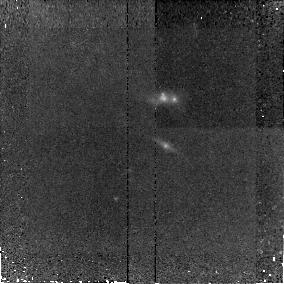
Target: SA13-516. Instrument: NICMOS/NIC2. Filter: F160W. Exposure: 38 min. Observation ID: n8s031010

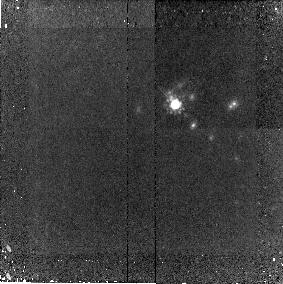
Target: CFRS14-13. Instrument: NICMOS/NIC2. Filter: F160W. Exposure: 38 min. Observation ID: n8s029010

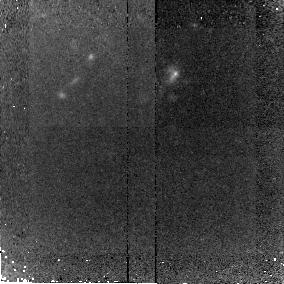
Target: LOCK3. Instrument: NICMOS/NIC2. Filter: F160W. Exposure: 38 min. Observation ID: n8s024010

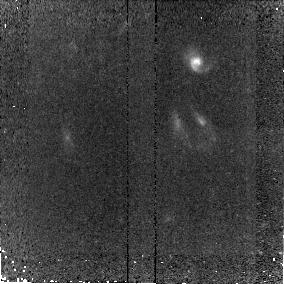
Target: ELAIS8. Instrument: NICMOS/NIC2. Filter: F160W. Exposure: 38 min. Observation ID: n8s012010

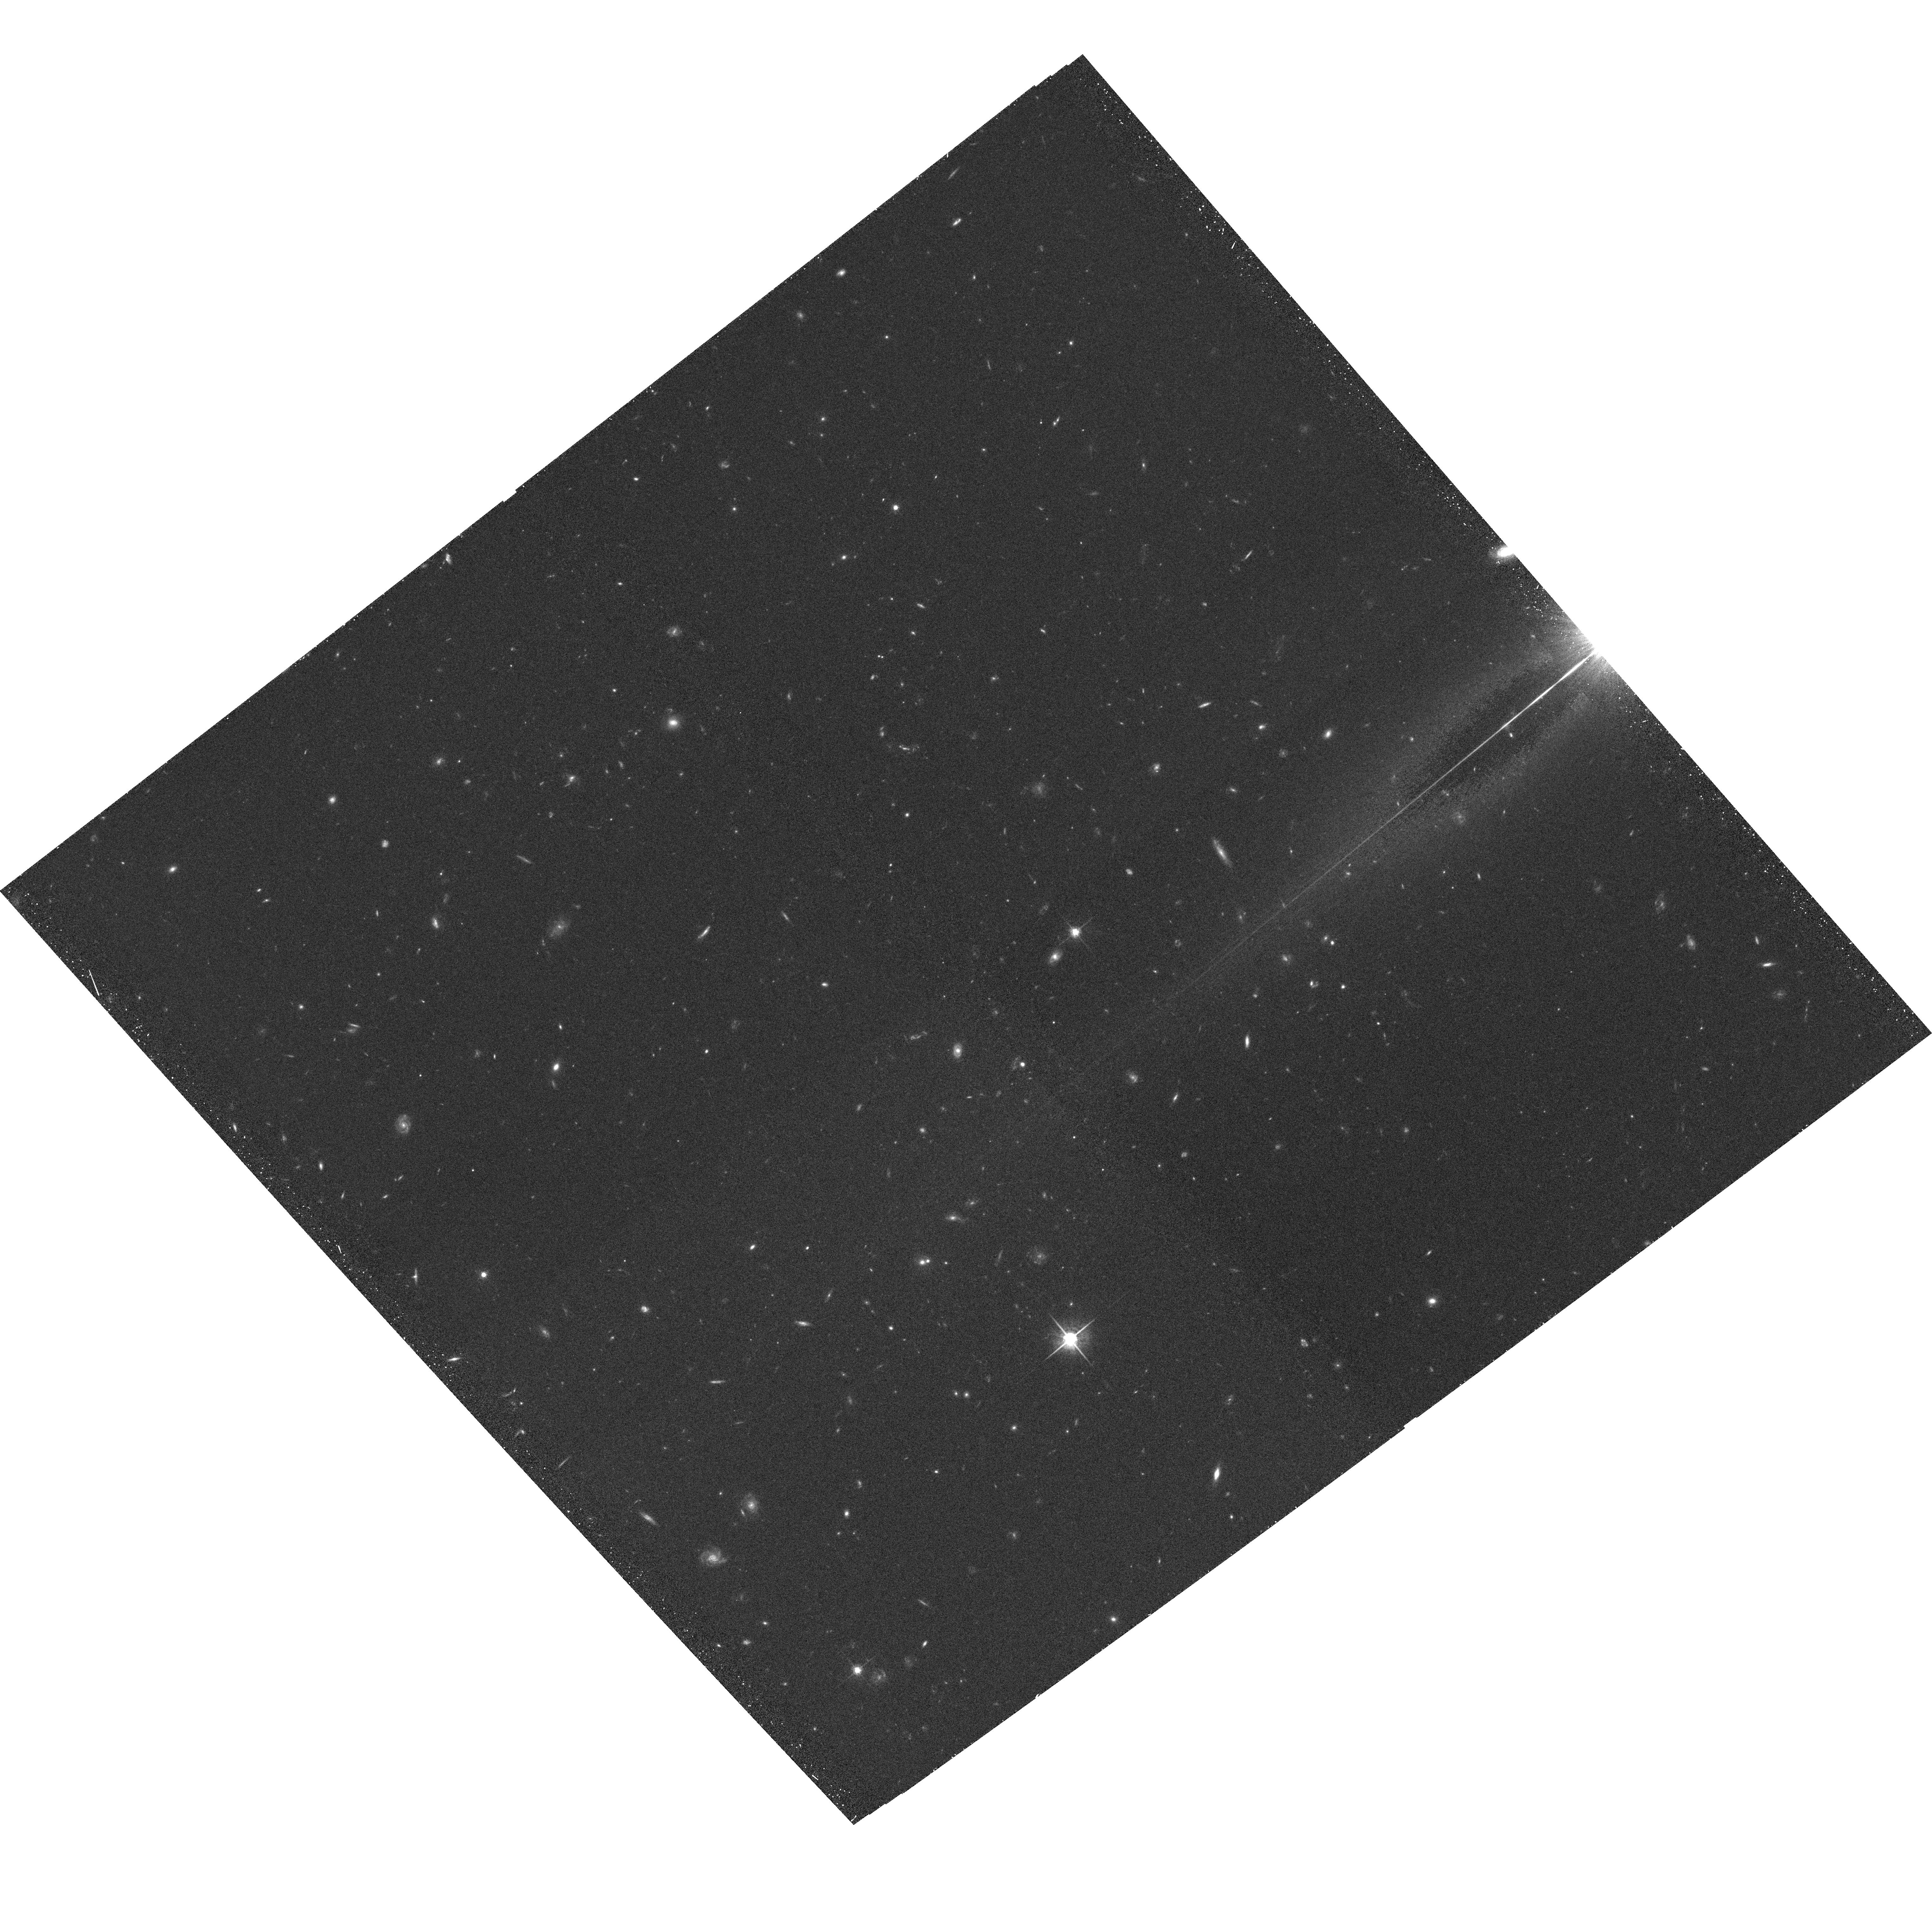
Target: LOCKACS1. Instrument: ACS/WFC. Filter: F775W. Exposure: 32 min. Observation ID: hst_9856_06_acs_wfc_f775w_j8s006

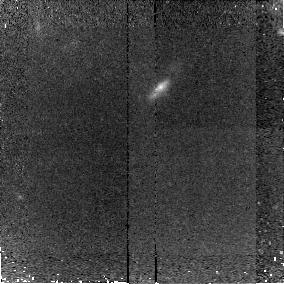
Target: HDF153. Instrument: NICMOS/NIC2. Filter: F160W. Exposure: 38 min. Observation ID: n8s018010

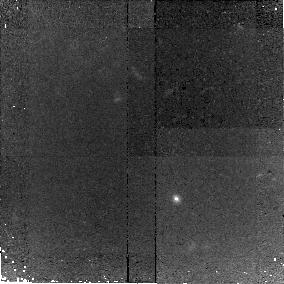
Target: HDF92. Instrument: NICMOS/NIC2. Filter: F160W. Exposure: 38 min. Observation ID: n8s016010

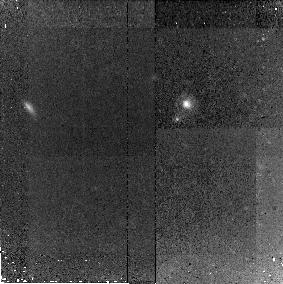
Target: CFRS03-15. Instrument: NICMOS/NIC2. Filter: F160W. Exposure: 38 min. Observation ID: n8s030010

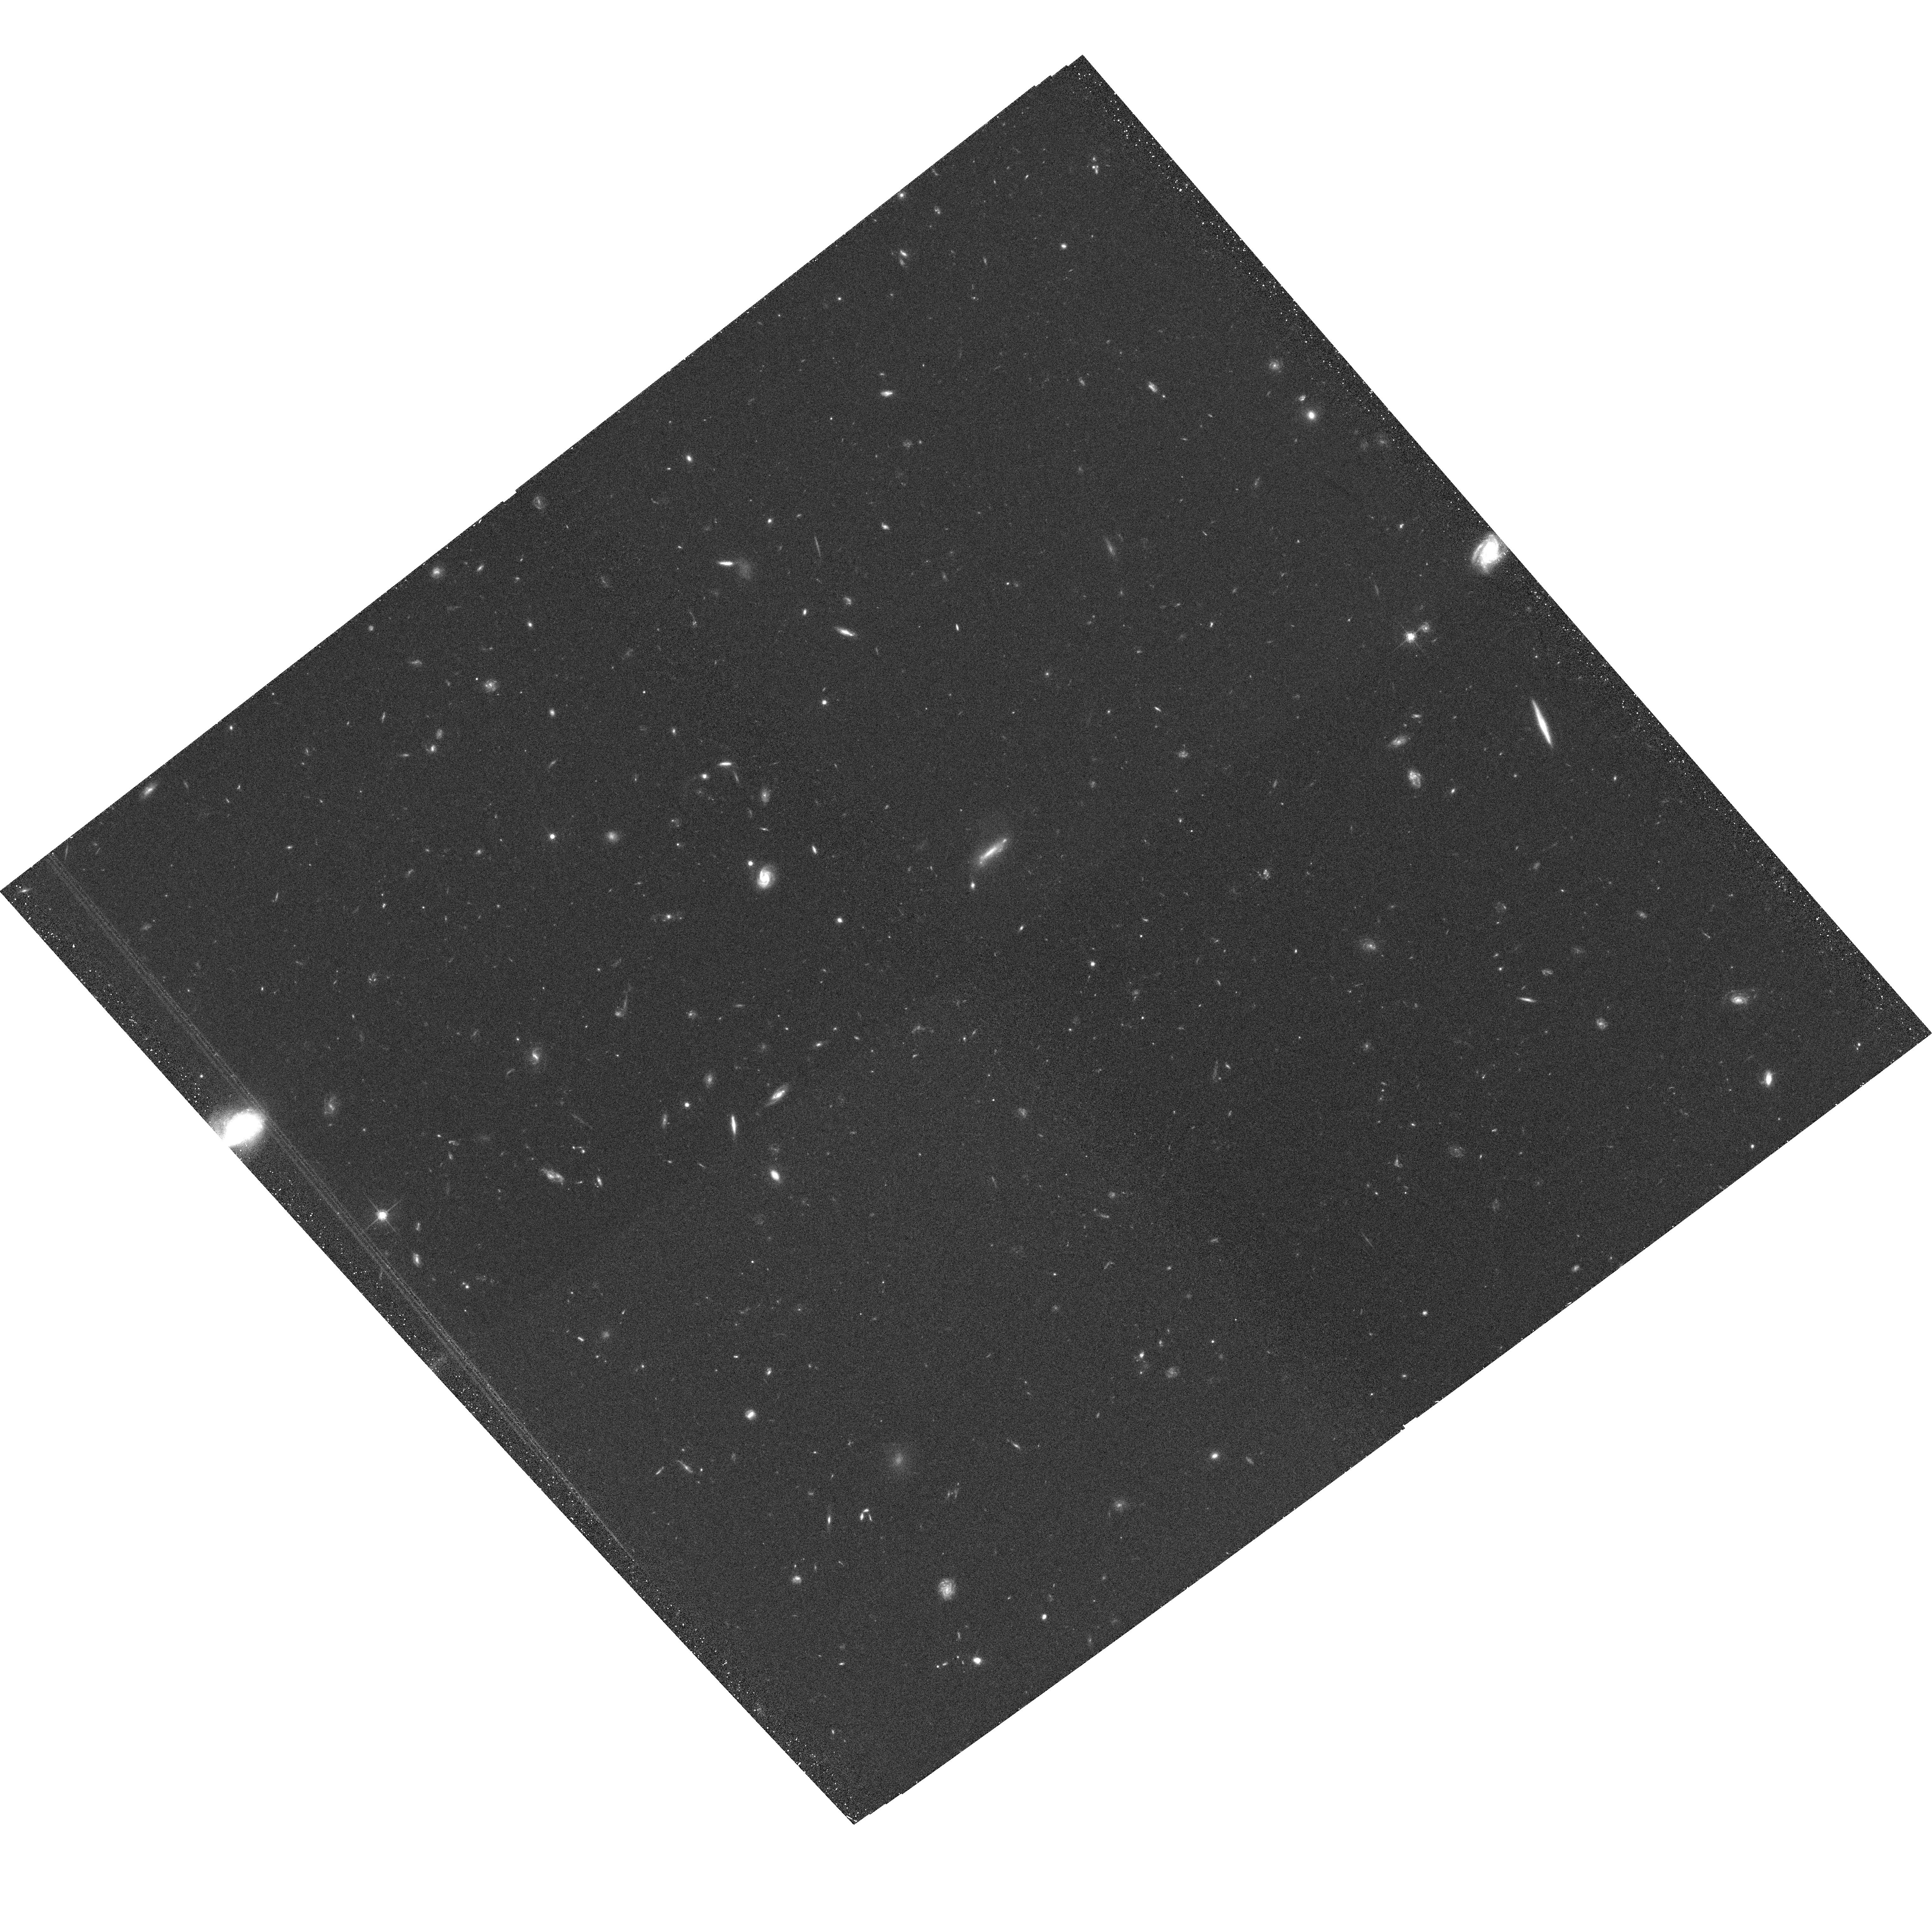
Target: LOCKACS3. Instrument: ACS/WFC. Filter: F775W. Exposure: 32 min. Observation ID: hst_9856_b6_acs_wfc_f775w_j8s0b6

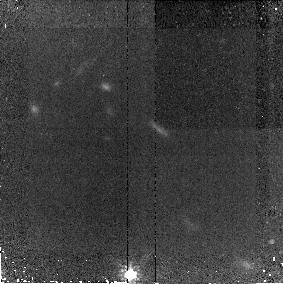
Target: LOCK2. Instrument: NICMOS/NIC2. Filter: F160W. Exposure: 38 min. Observation ID: n8s023010

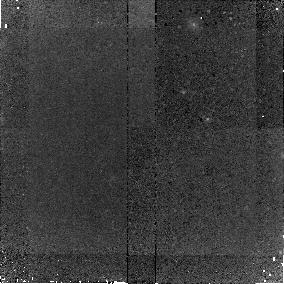
Target: HDF127. Instrument: NICMOS/NIC2. Filter: F160W. Exposure: 38 min. Observation ID: n8s014010

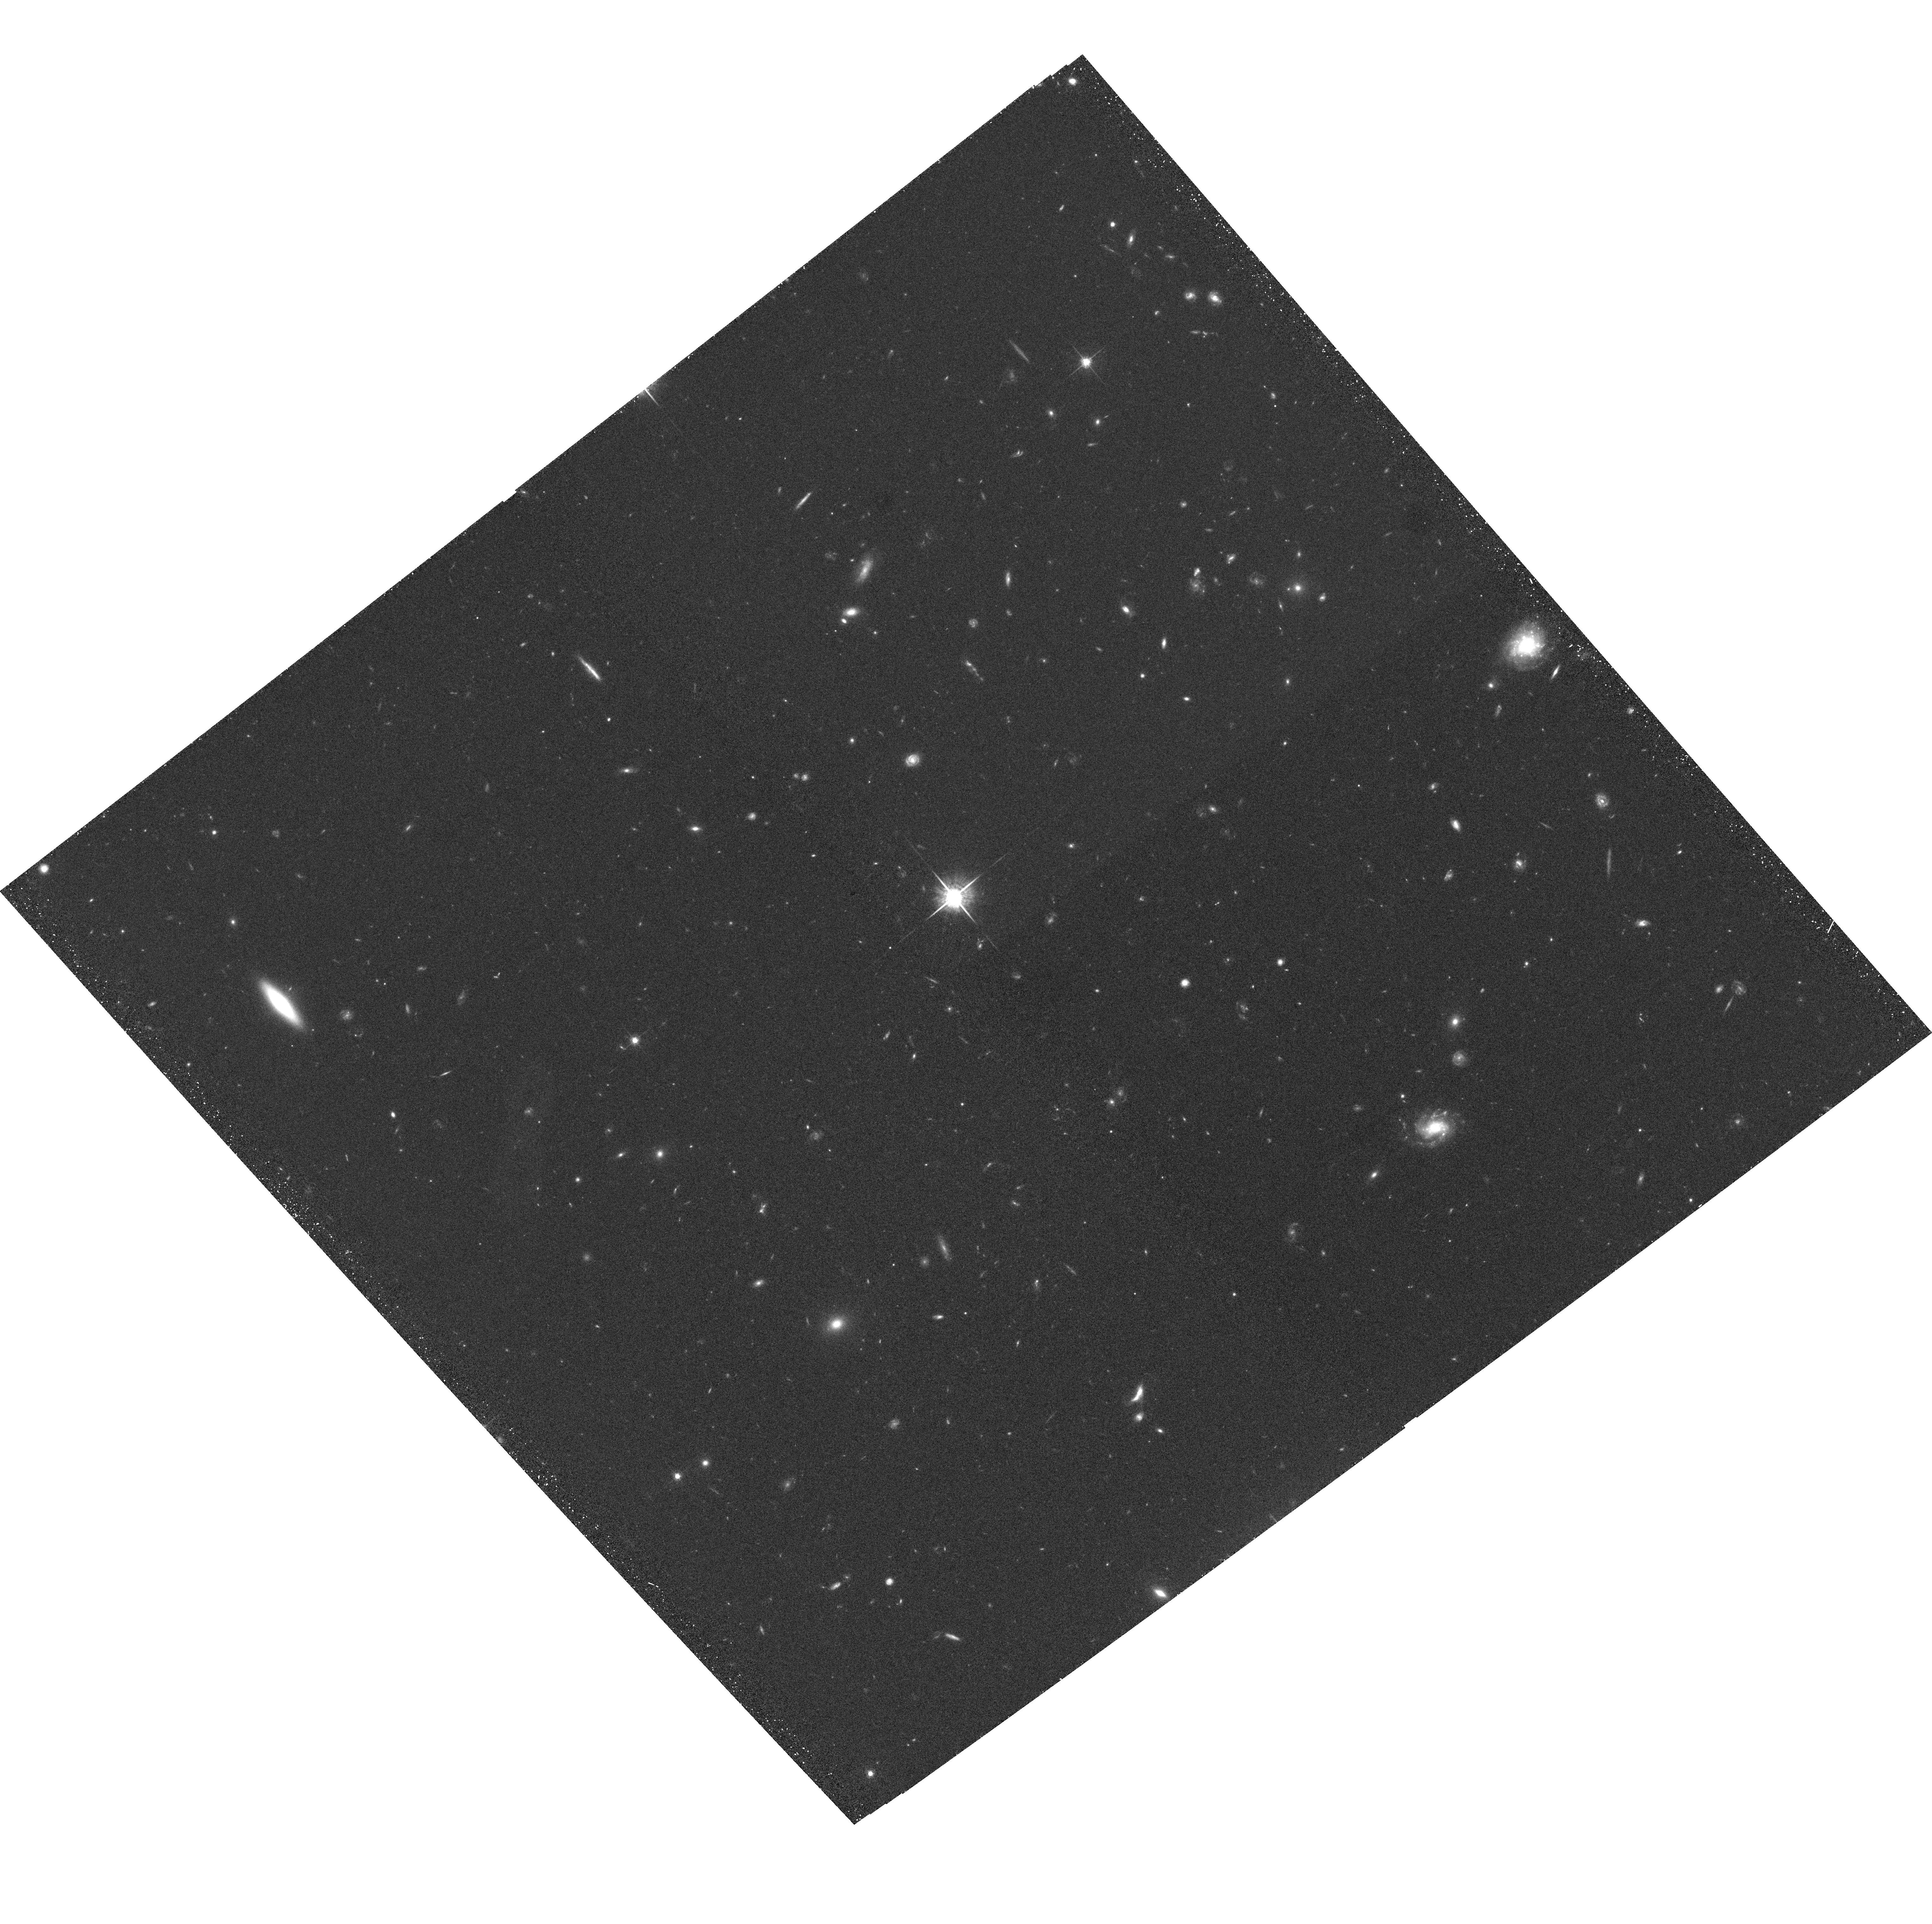
Target: LOCKACS2. Instrument: ACS/WFC. Filter: F775W. Exposure: 32 min. Observation ID: hst_9856_a6_acs_wfc_f775w_j8s0a6

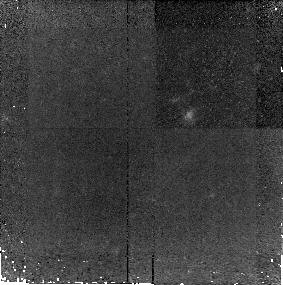
Target: ELAIS7. Instrument: NICMOS/NIC2. Filter: F160W. Exposure: 38 min. Observation ID: n8s011010

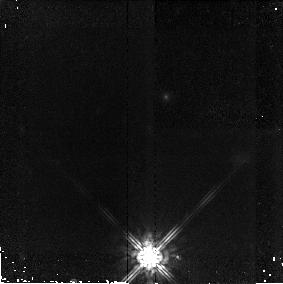
Target: ELAIS1. Instrument: NICMOS/NIC2. Filter: F160W. Exposure: 38 min. Observation ID: n8s007010

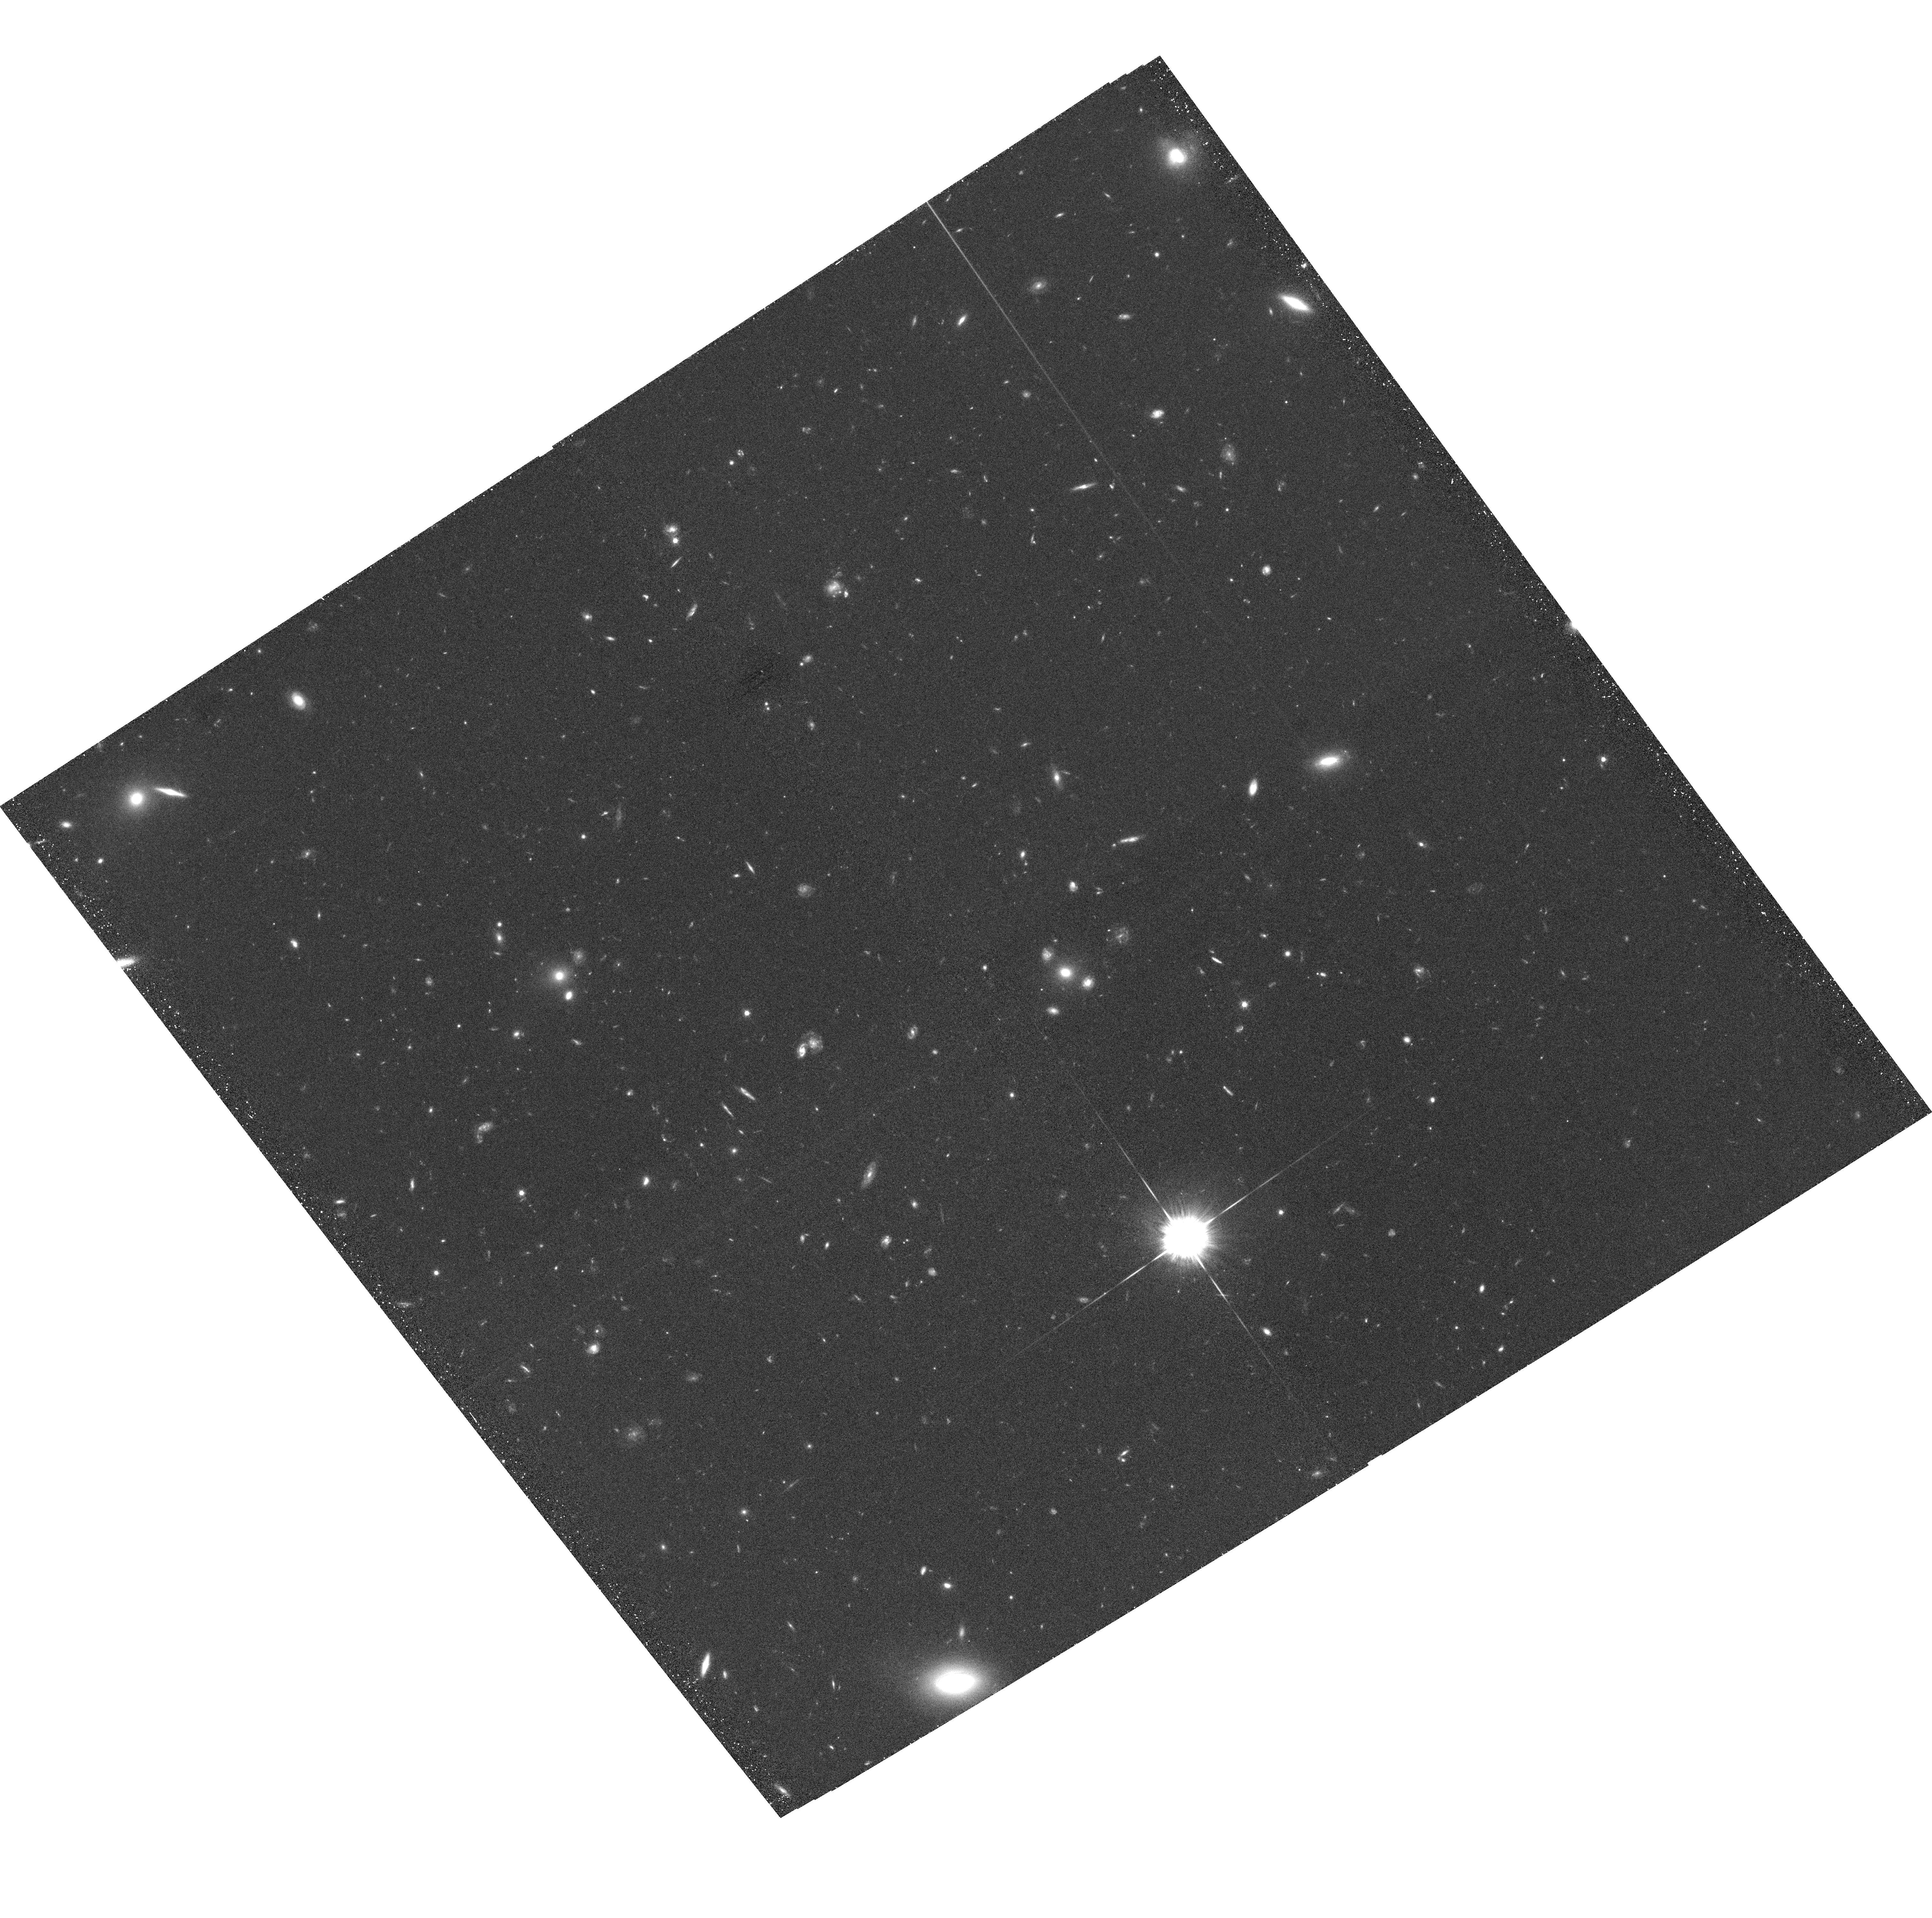
Target: SA13ACS2. Instrument: ACS/WFC. Filter: F775W. Exposure: 34 min. Observation ID: hst_9856_05_acs_wfc_f775w_j8s005

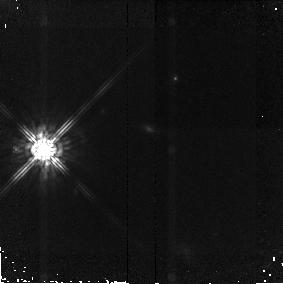
Target: HDF161. Instrument: NICMOS/NIC2. Filter: F160W. Exposure: 38 min. Observation ID: n8s019010

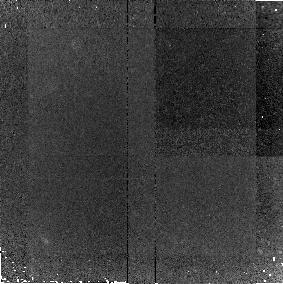
Target: HDF132. Instrument: NICMOS/NIC2. Filter: F160W. Exposure: 38 min. Observation ID: n8s015010

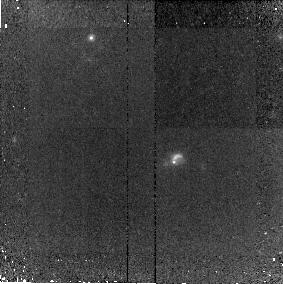
Target: ELAIS4. Instrument: NICMOS/NIC2. Filter: F160W. Exposure: 38 min. Observation ID: n8s010010

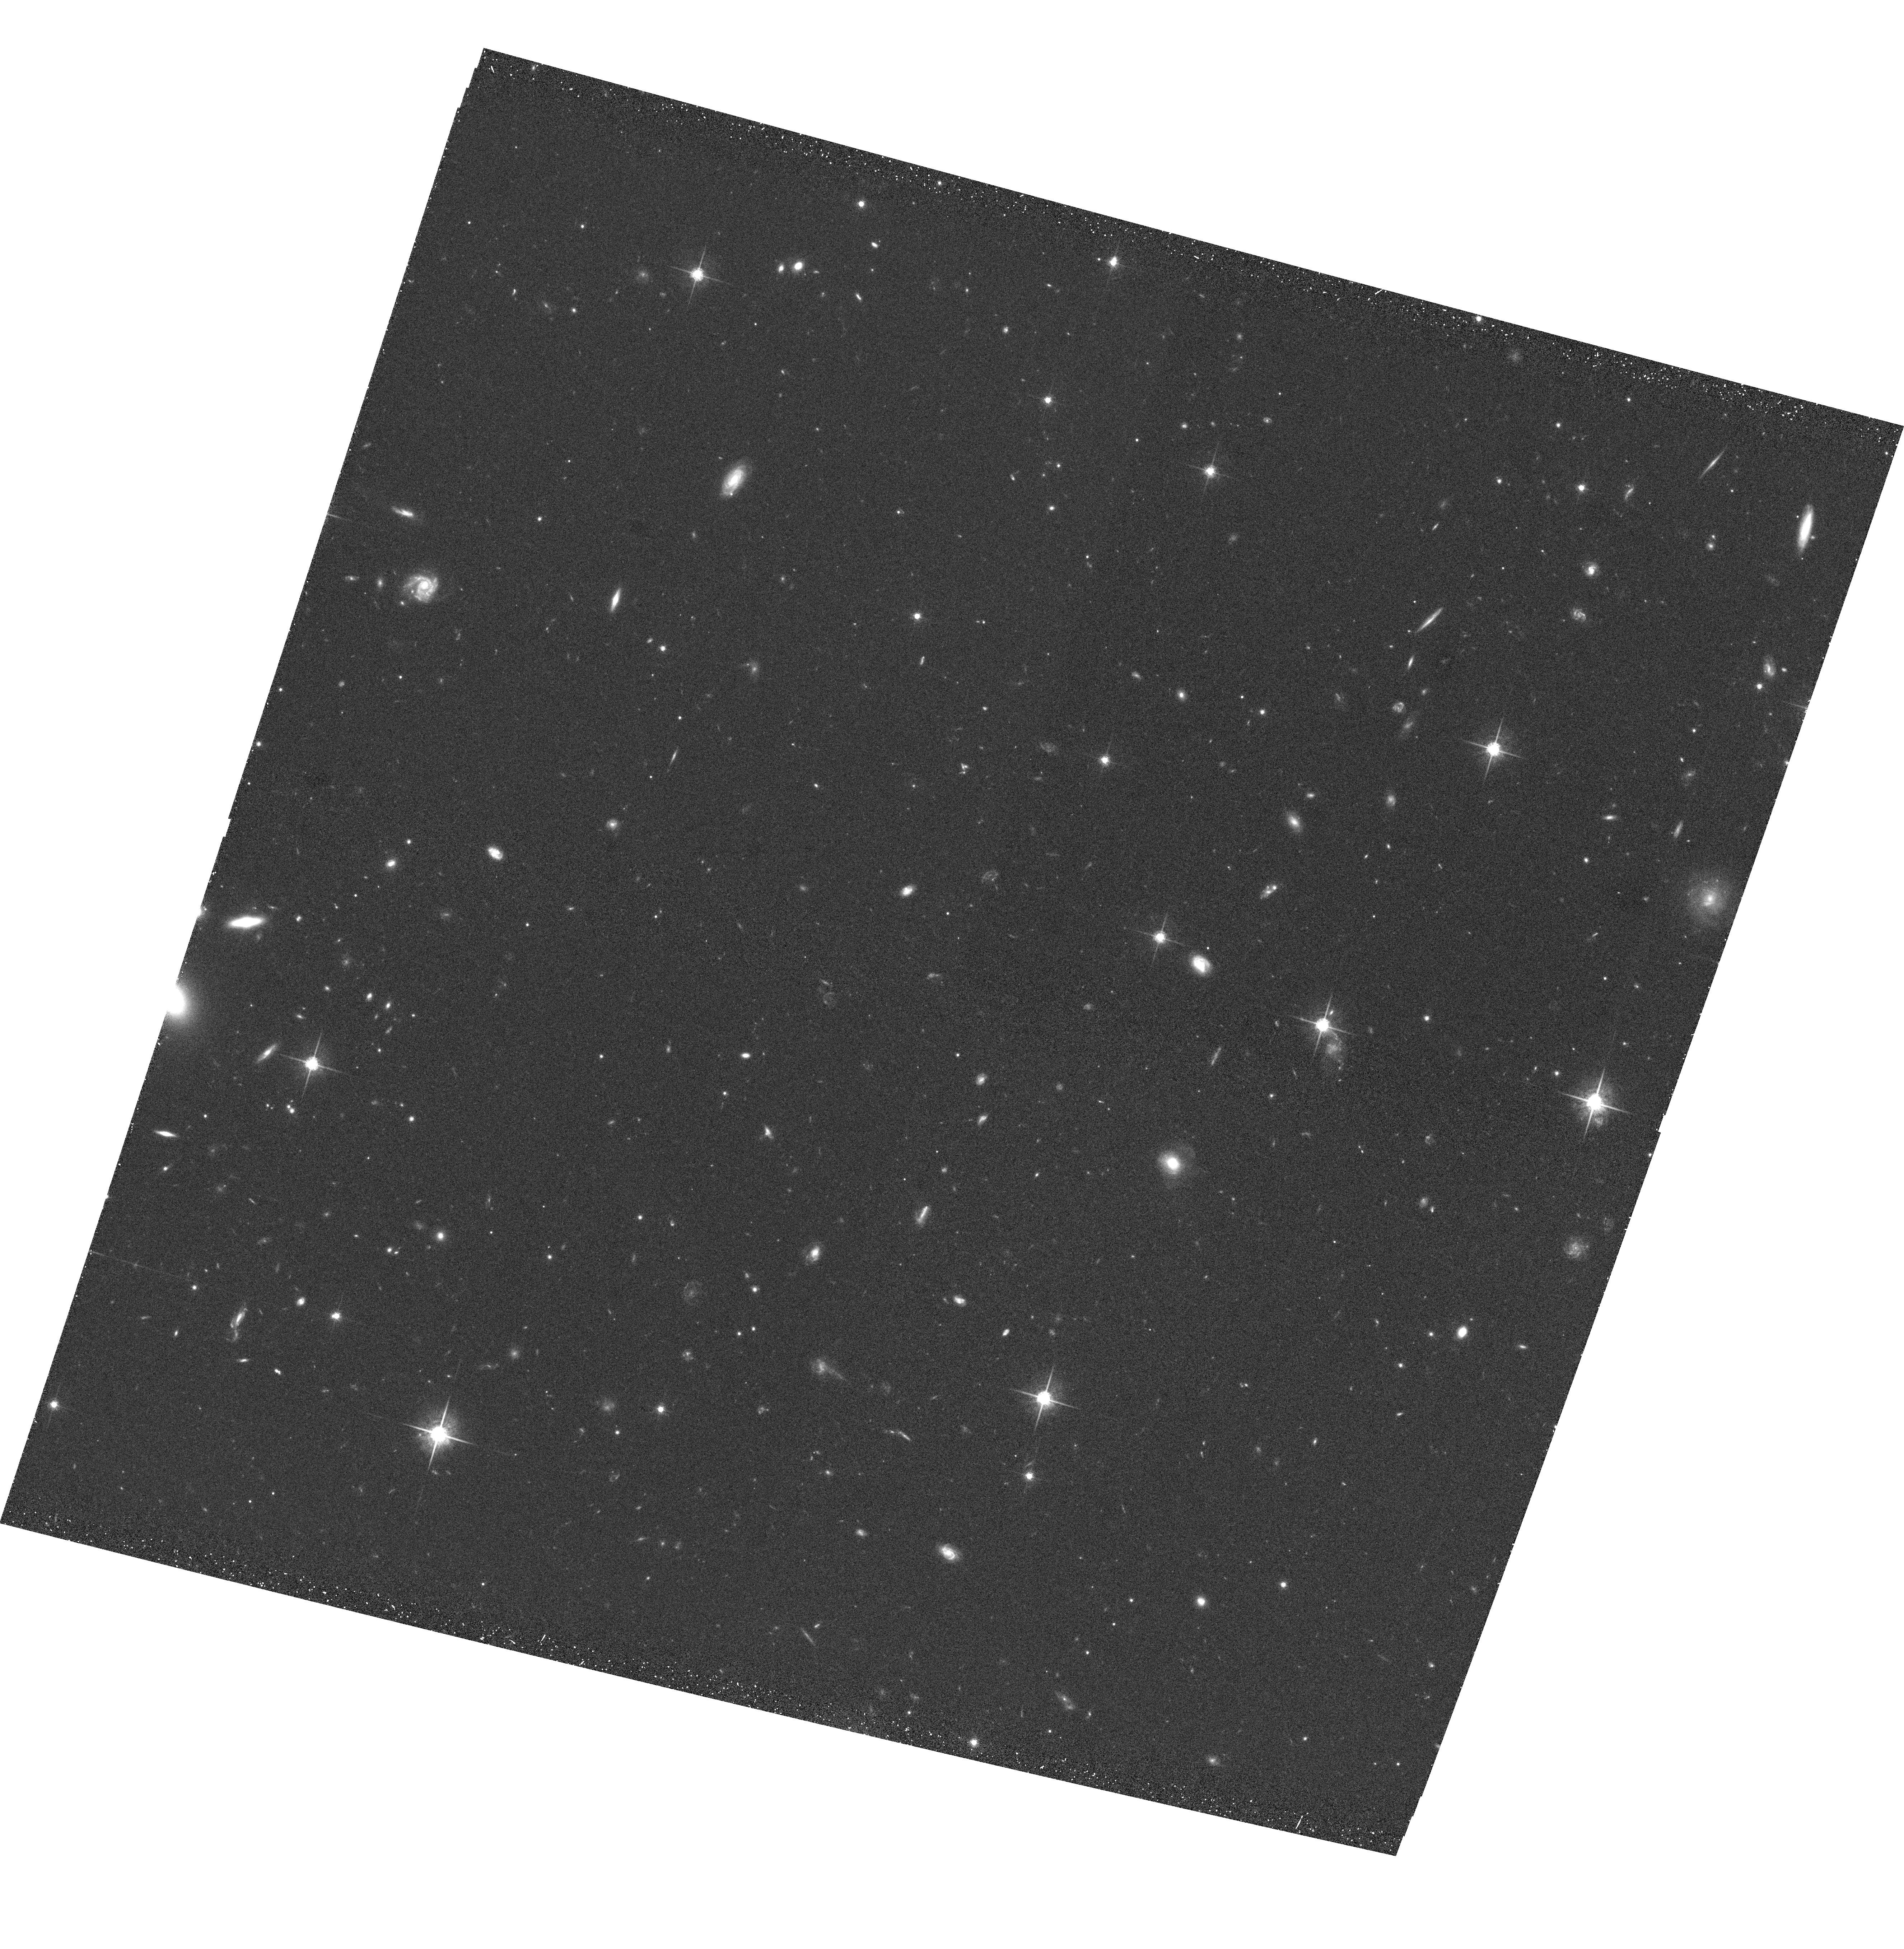
Target: ELAISACS1. Instrument: ACS/WFC. Filter: F775W. Exposure: 34 min. Observation ID: hst_9856_01_acs_wfc_f775w_j8s001

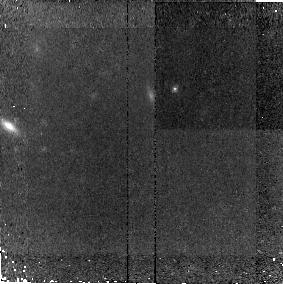
Target: HDF93. Instrument: NICMOS/NIC2. Filter: F160W. Exposure: 38 min. Observation ID: n8s022010

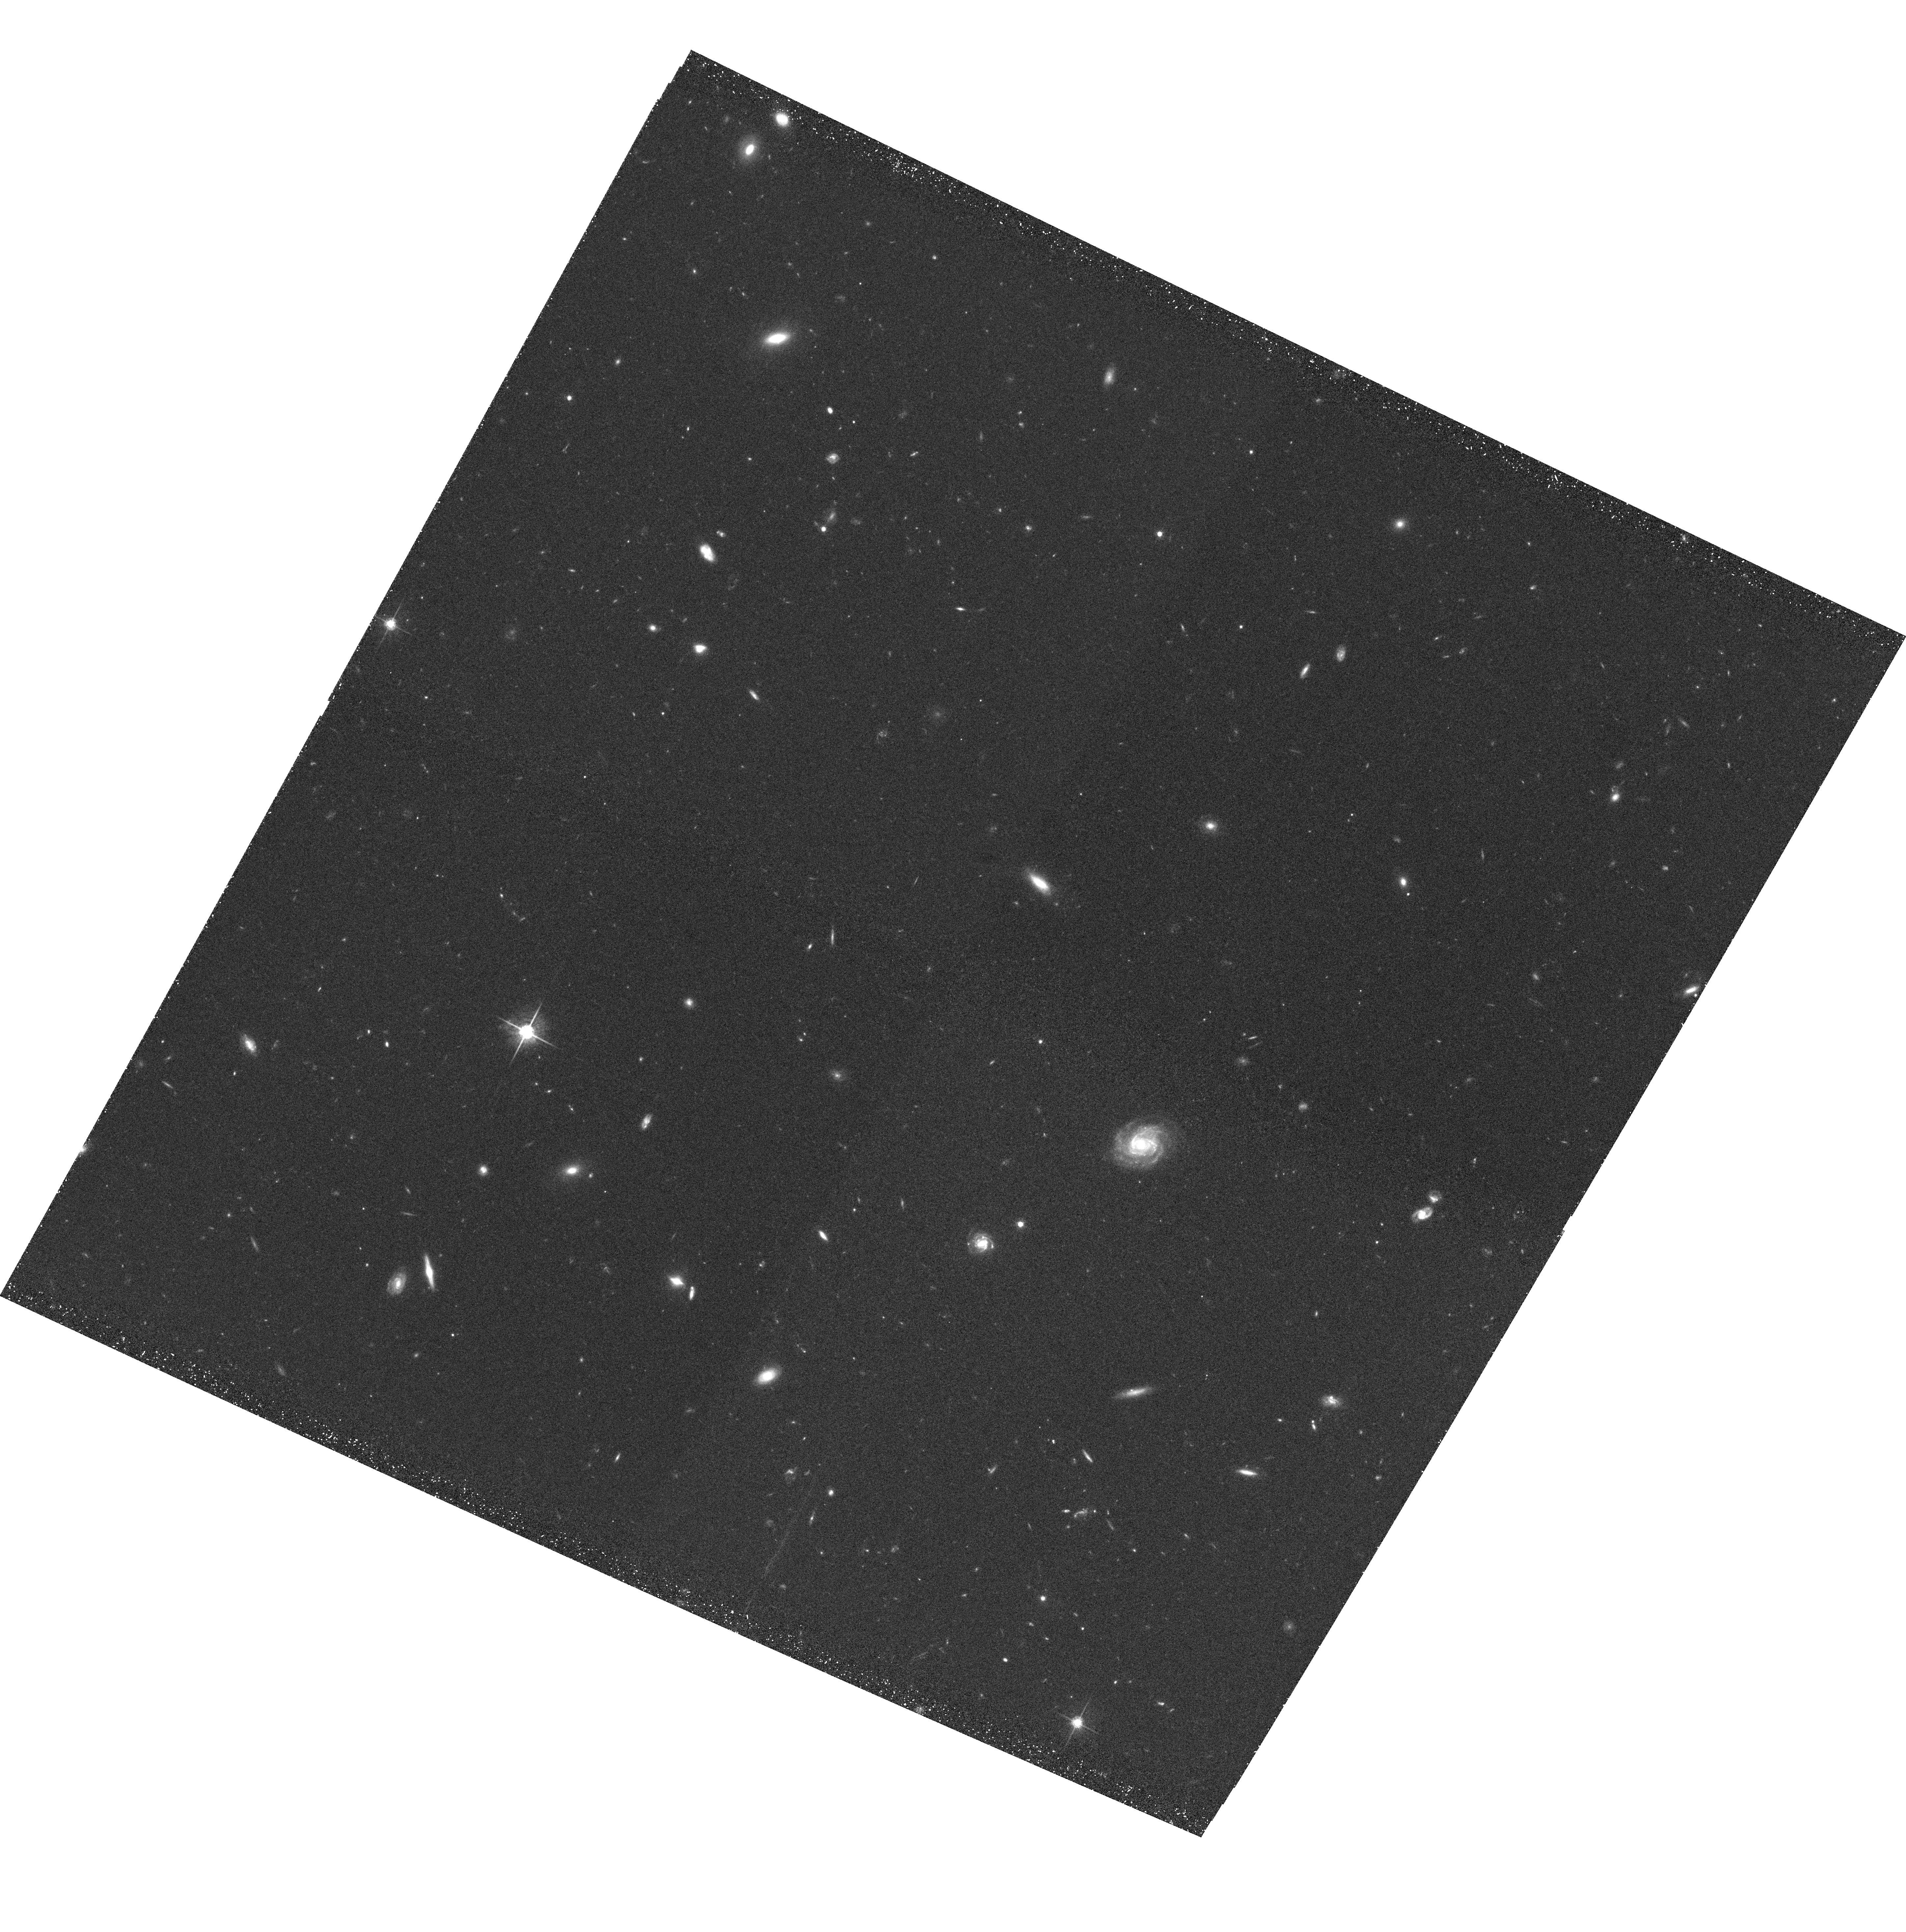
Target: SA13ACS1. Instrument: ACS/WFC. Filter: F775W. Exposure: 34 min. Observation ID: hst_9856_04_acs_wfc_f775w_j8s004

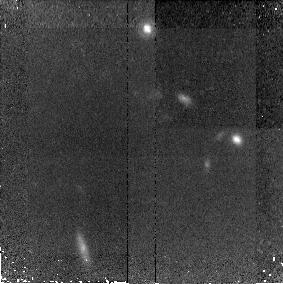
Target: LOCK8. Instrument: NICMOS/NIC2. Filter: F160W. Exposure: 38 min. Observation ID: n8s026010

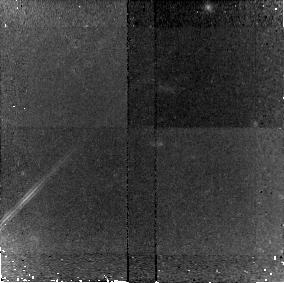
Target: HDF143. Instrument: NICMOS/NIC2. Filter: F160W. Exposure: 38 min. Observation ID: n8s017010

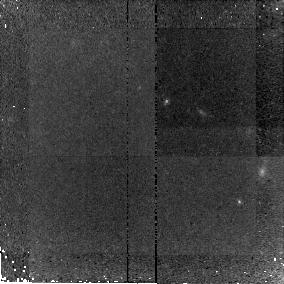
Target: SA13-332. Instrument: NICMOS/NIC2. Filter: F160W. Exposure: 38 min. Observation ID: n8s027010

A near-IR imaging survey of submm galaxies with spectroscopic redshifts (PI: Chapman, Scott C.)

Submillimeter (submm) surveys with SCUBA have identified a population of obscured star-forming and active galaxies at high redshift. Our recent spectroscopic campaigns with the Keck-10m telescope have uncovered redshifts for 37 SCUBA galaxies. The wide redshift range of the radio identified submm population (z=1-4) implies that many varieties of sources driven by different physical processes may be selected in a submm survey. Only HST observervations have the resolution to detect any changes in the morphologies of SCUBA galaxies with increasing cosmic time. We propose to use HST-NICMOS, ACS to obtain 2-filter images of a sample of 15 SCUBA galaxies with redshifts spanning z=0.8-3.5. Our goal is to understand what physical process (major mergers?) drive their strong evolution and great luminosities, and what the implications are for galaxy evolution models.